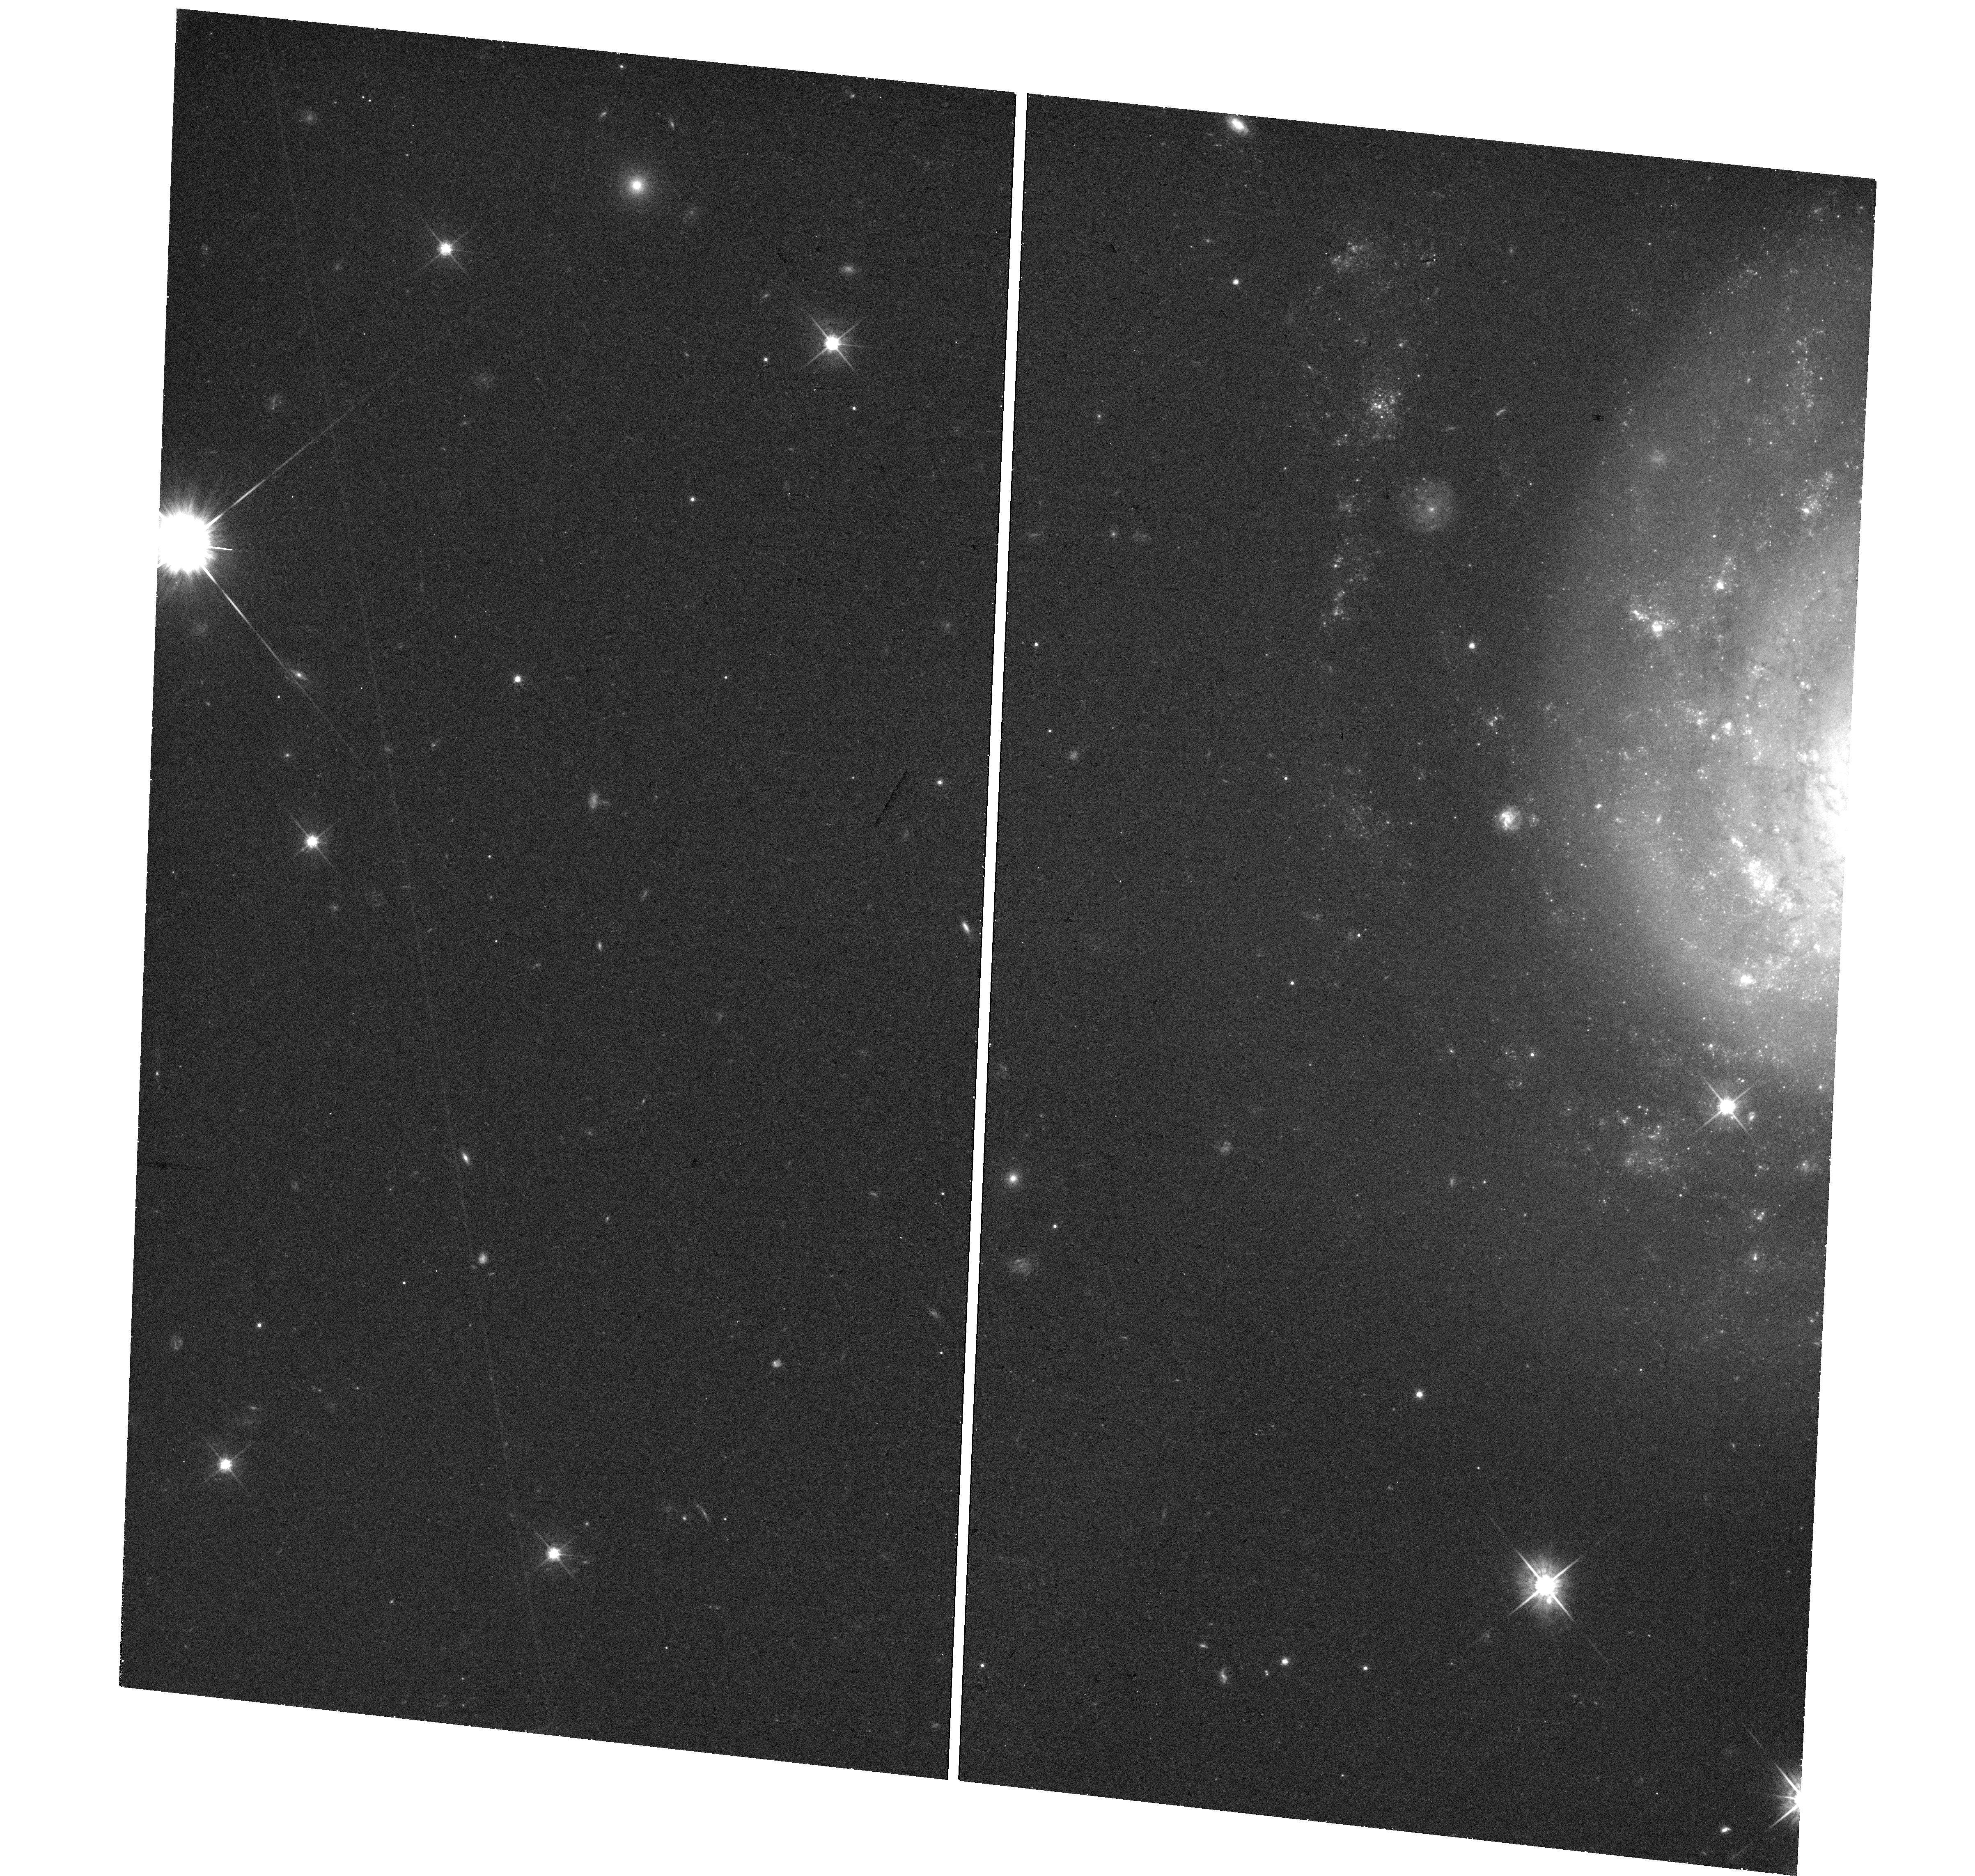
Target: SN2021FCG. Instrument: WFC3/UVIS. Filter: F625W. Exposure: 29 min. Observation ID: hst_17083_01_wfc3_uvis_f625w_if0301

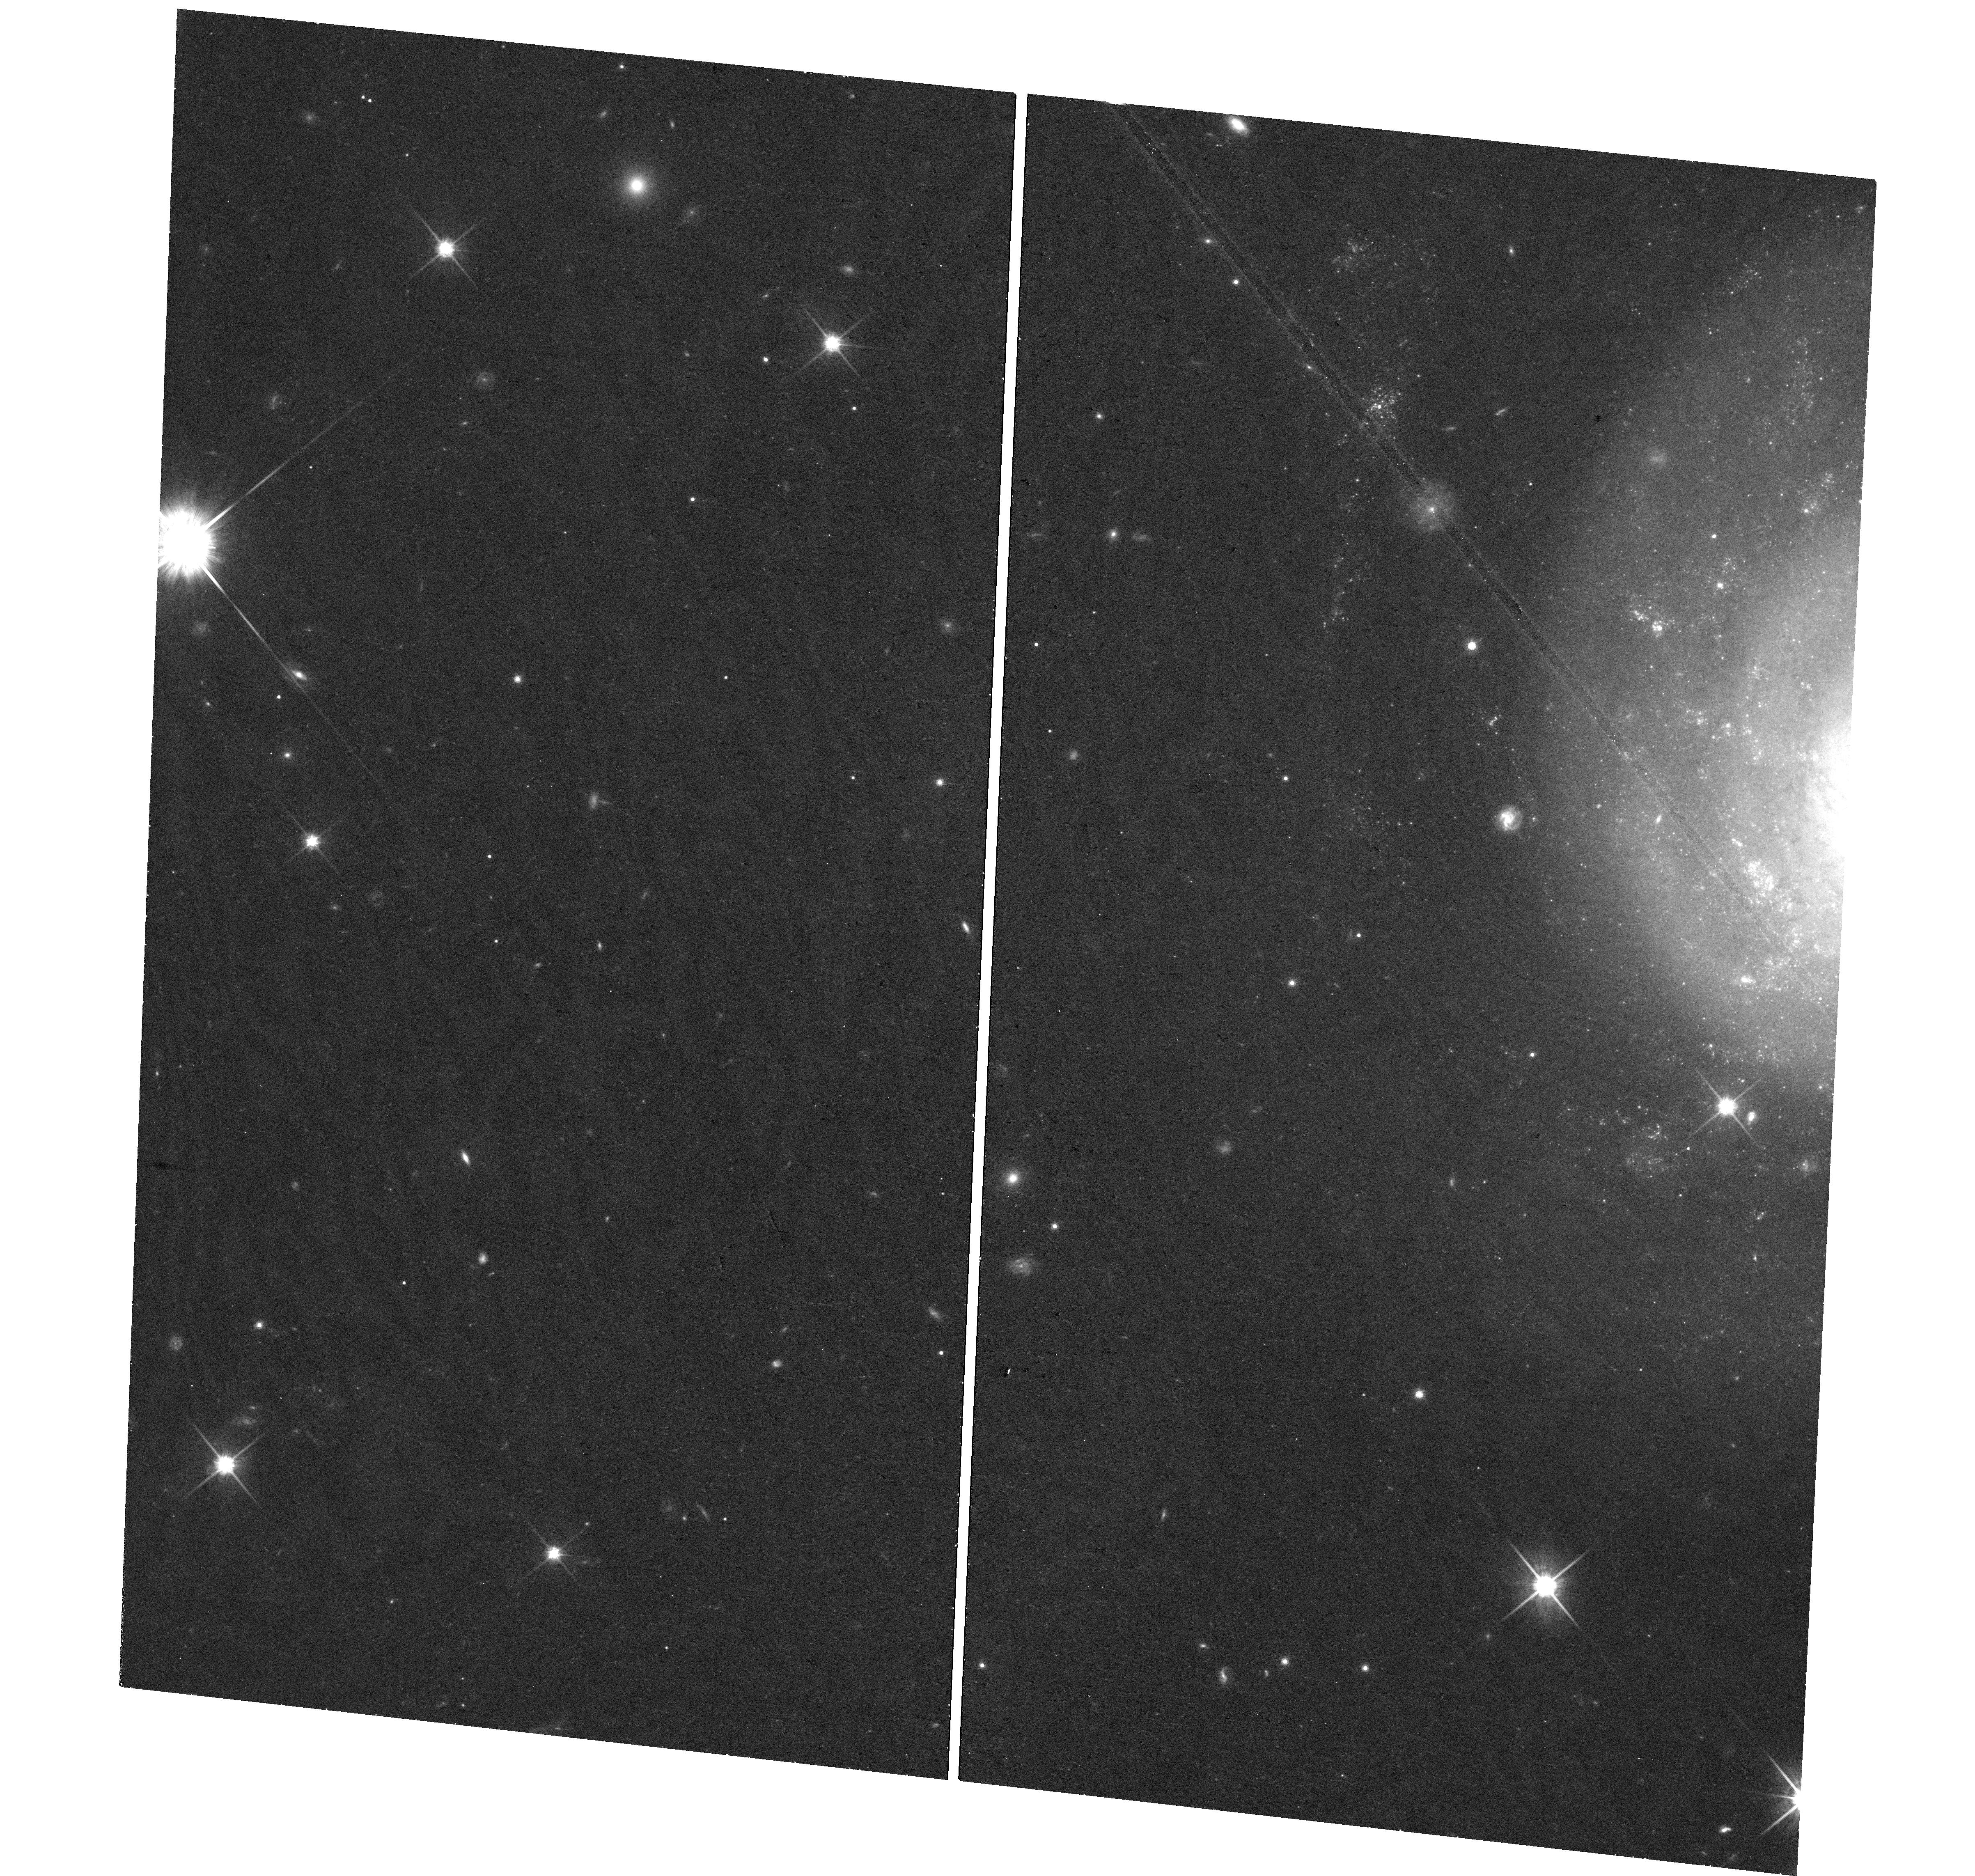
Target: SN2021FCG. Instrument: WFC3/UVIS. Filter: F814W. Exposure: 27 min. Observation ID: hst_17083_01_wfc3_uvis_f814w_if0301

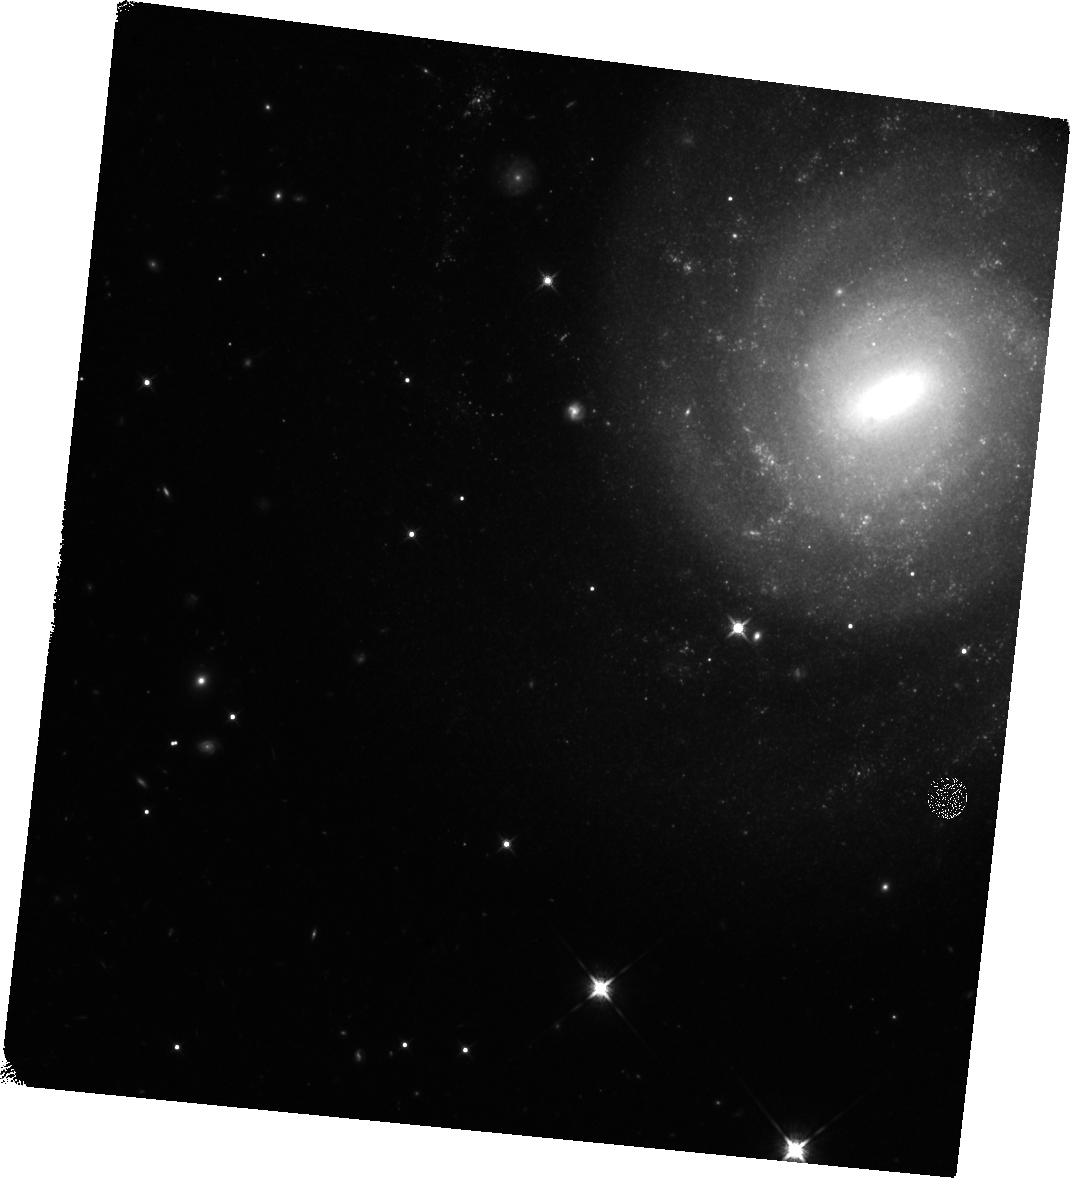
Target: SN2021FCG. Instrument: WFC3/IR. Filter: F125W. Exposure: 33 min. Observation ID: hst_17083_01_wfc3_ir_f125w_if0301

In search of the remnant of SN 2021fcg : detonation, deflagration or merger? (PI: Karambelkar, Viraj)

Type Ia supernovae are thermonuclear explosions that result in the detonation of a white dwarf. Type Iax supernovae are a peculiar, less energetic sub-class of SNe Ia in which the white dwarf is believed to survive the explosion. This leaves behind a bound remnant, that is detectable at late-times when the supernova emission has faded. SN 2021fcg is a recently discovered unique member of this class. It is the lowest luminosity type Iax supernova as well as the least luminous thermonuclear explosion of any kind discovered to date. SN 2021fcg challenges the picture that SNe Iax originate in white dwarf deflagrations, and may hint towards a white dwarf merger origin. SN 2021fcg is also the nearest SN Iax discovered in the last decade, and provides an excellent opportunity to directly test the hypothesis that SNe Iax leave behind a bound remnant. Theoretical models predict that emission from the remnant will peak during HST Cycle 30. The supernova luminosity is also expected to be significantly lower than the predicted remnant luminosity during Cycle 30, making it feasible to detect the bound remnant in this cycle. We propose to conduct late-time multi-band optical and near-infrared imaging of SN 2021fcg using HST WFC3 to search for the bound remnant and determine the remnant properties.